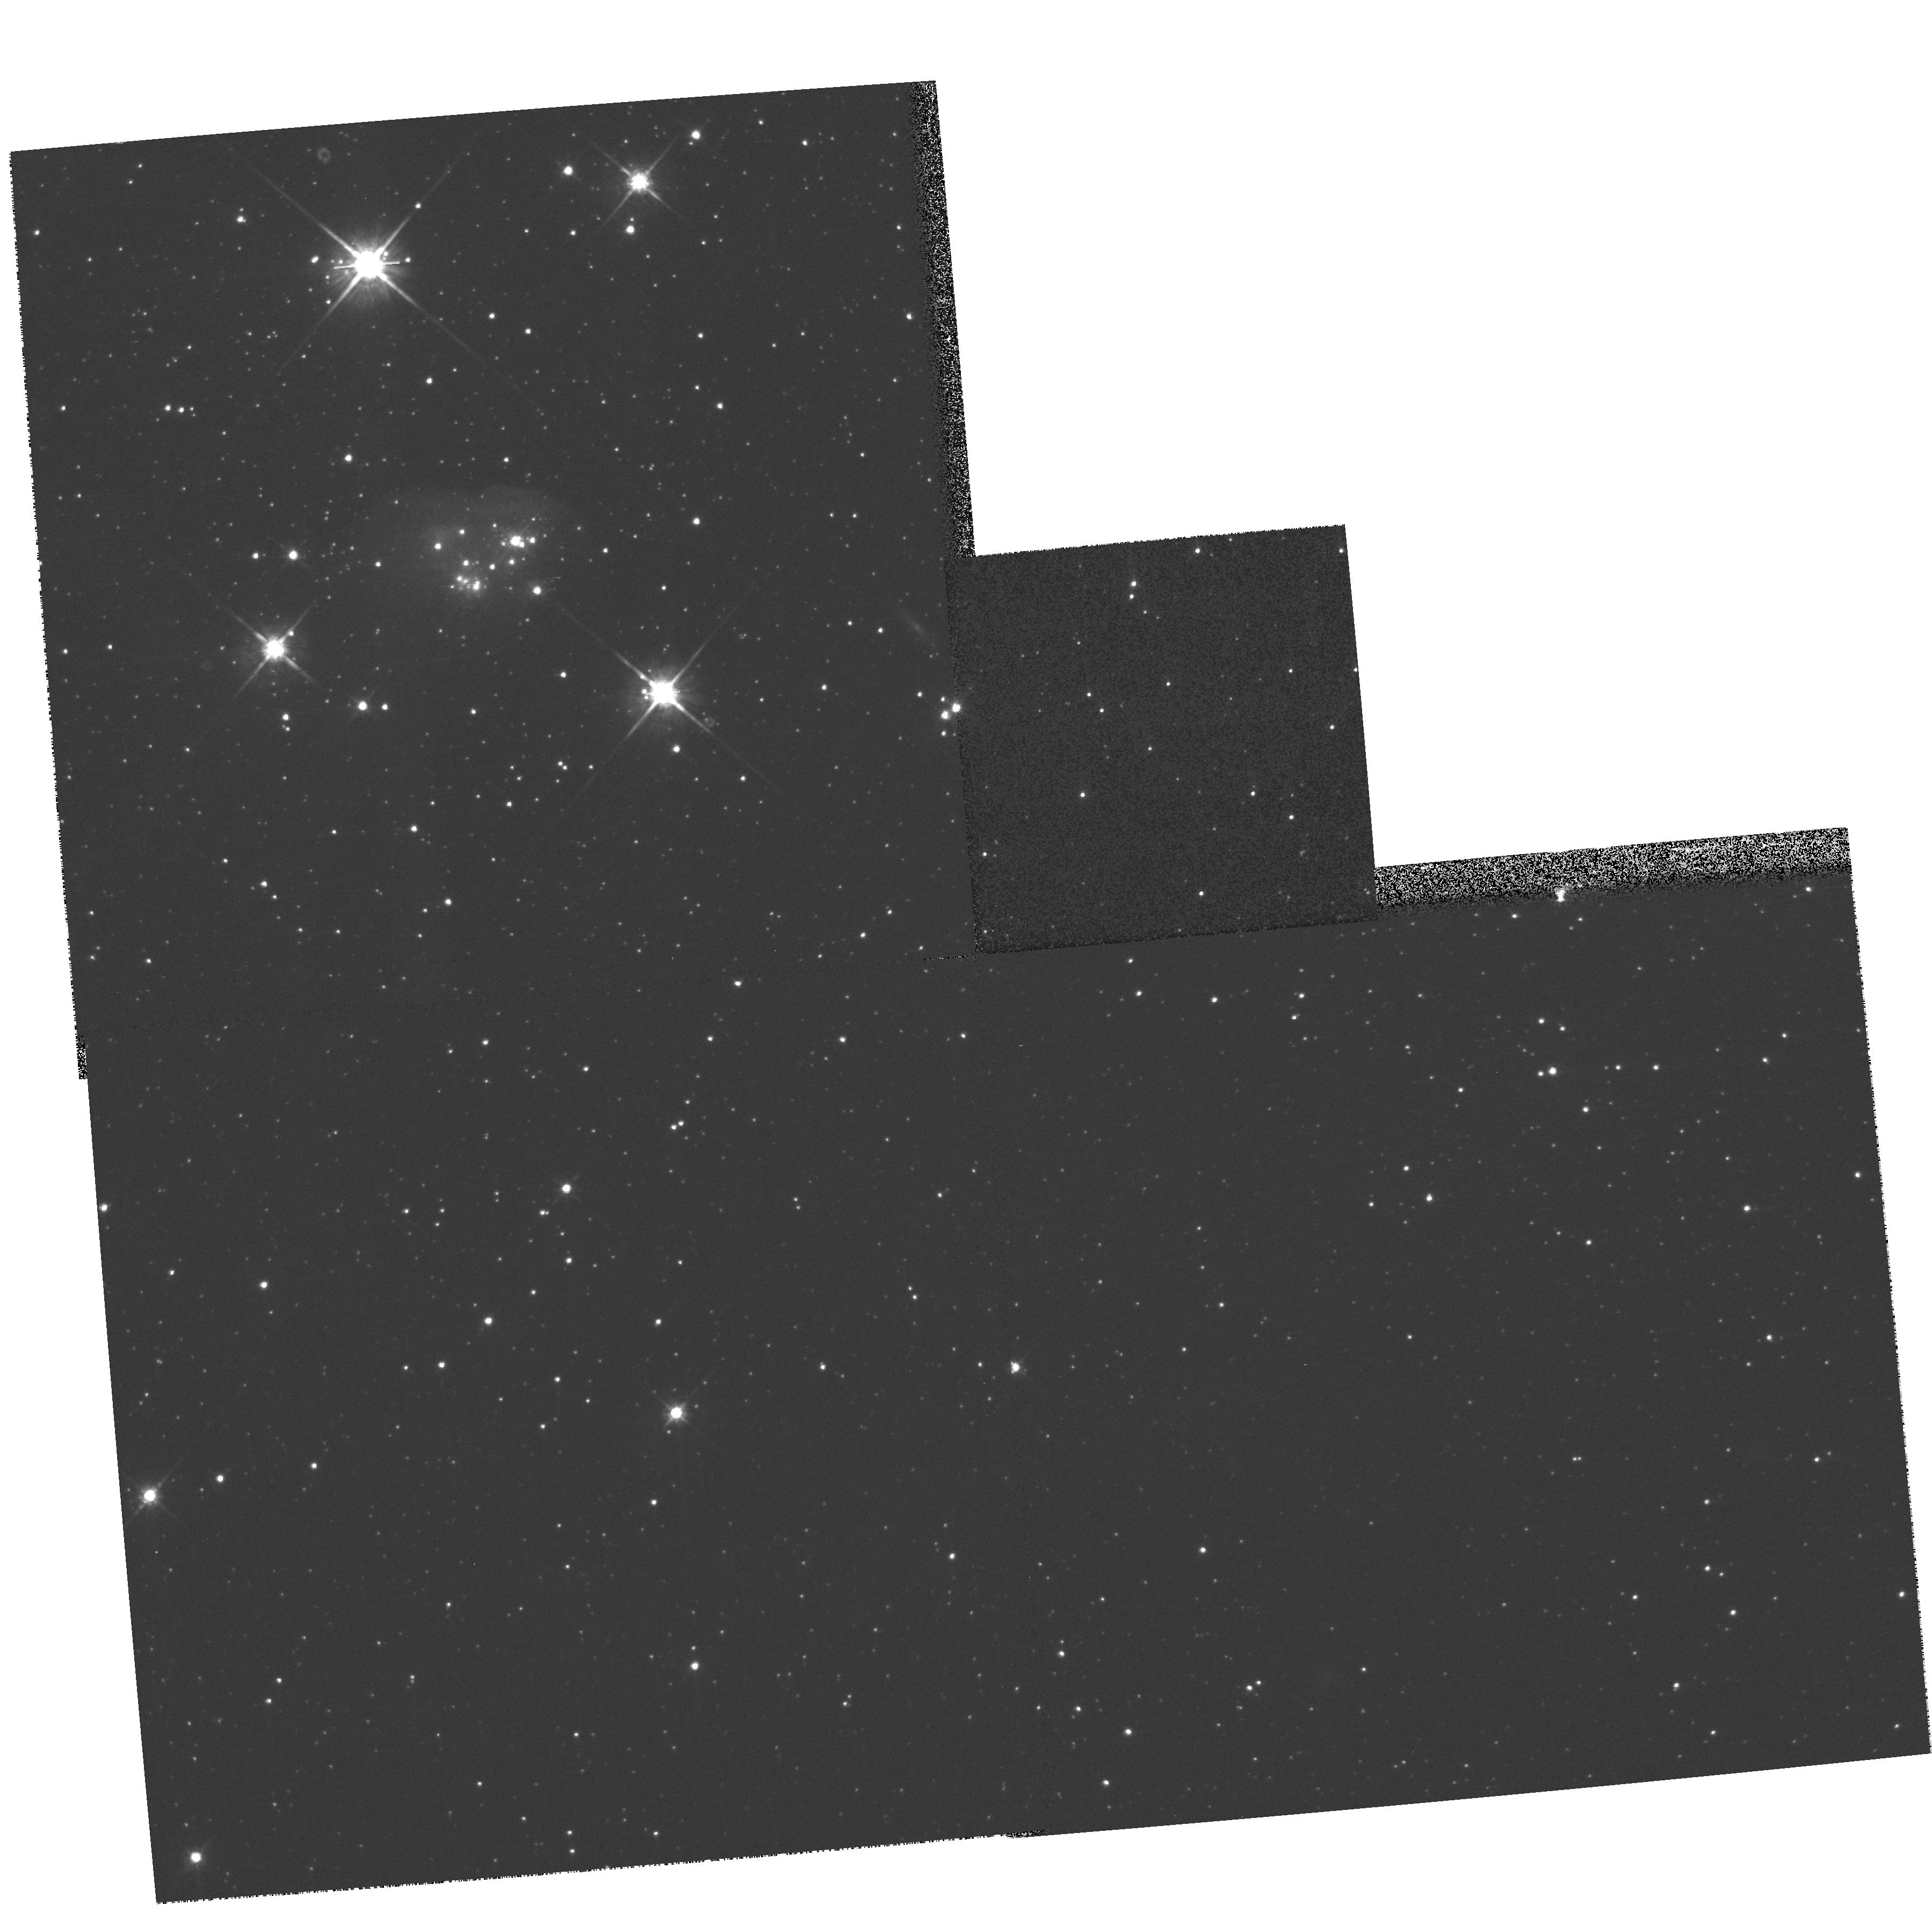
Target: DEM106. Instrument: WFPC2/PC. Filter: F814W. Exposure: 3 min. Observation ID: hst_8886_01_wfpc2_pc_f814w_u6hq01

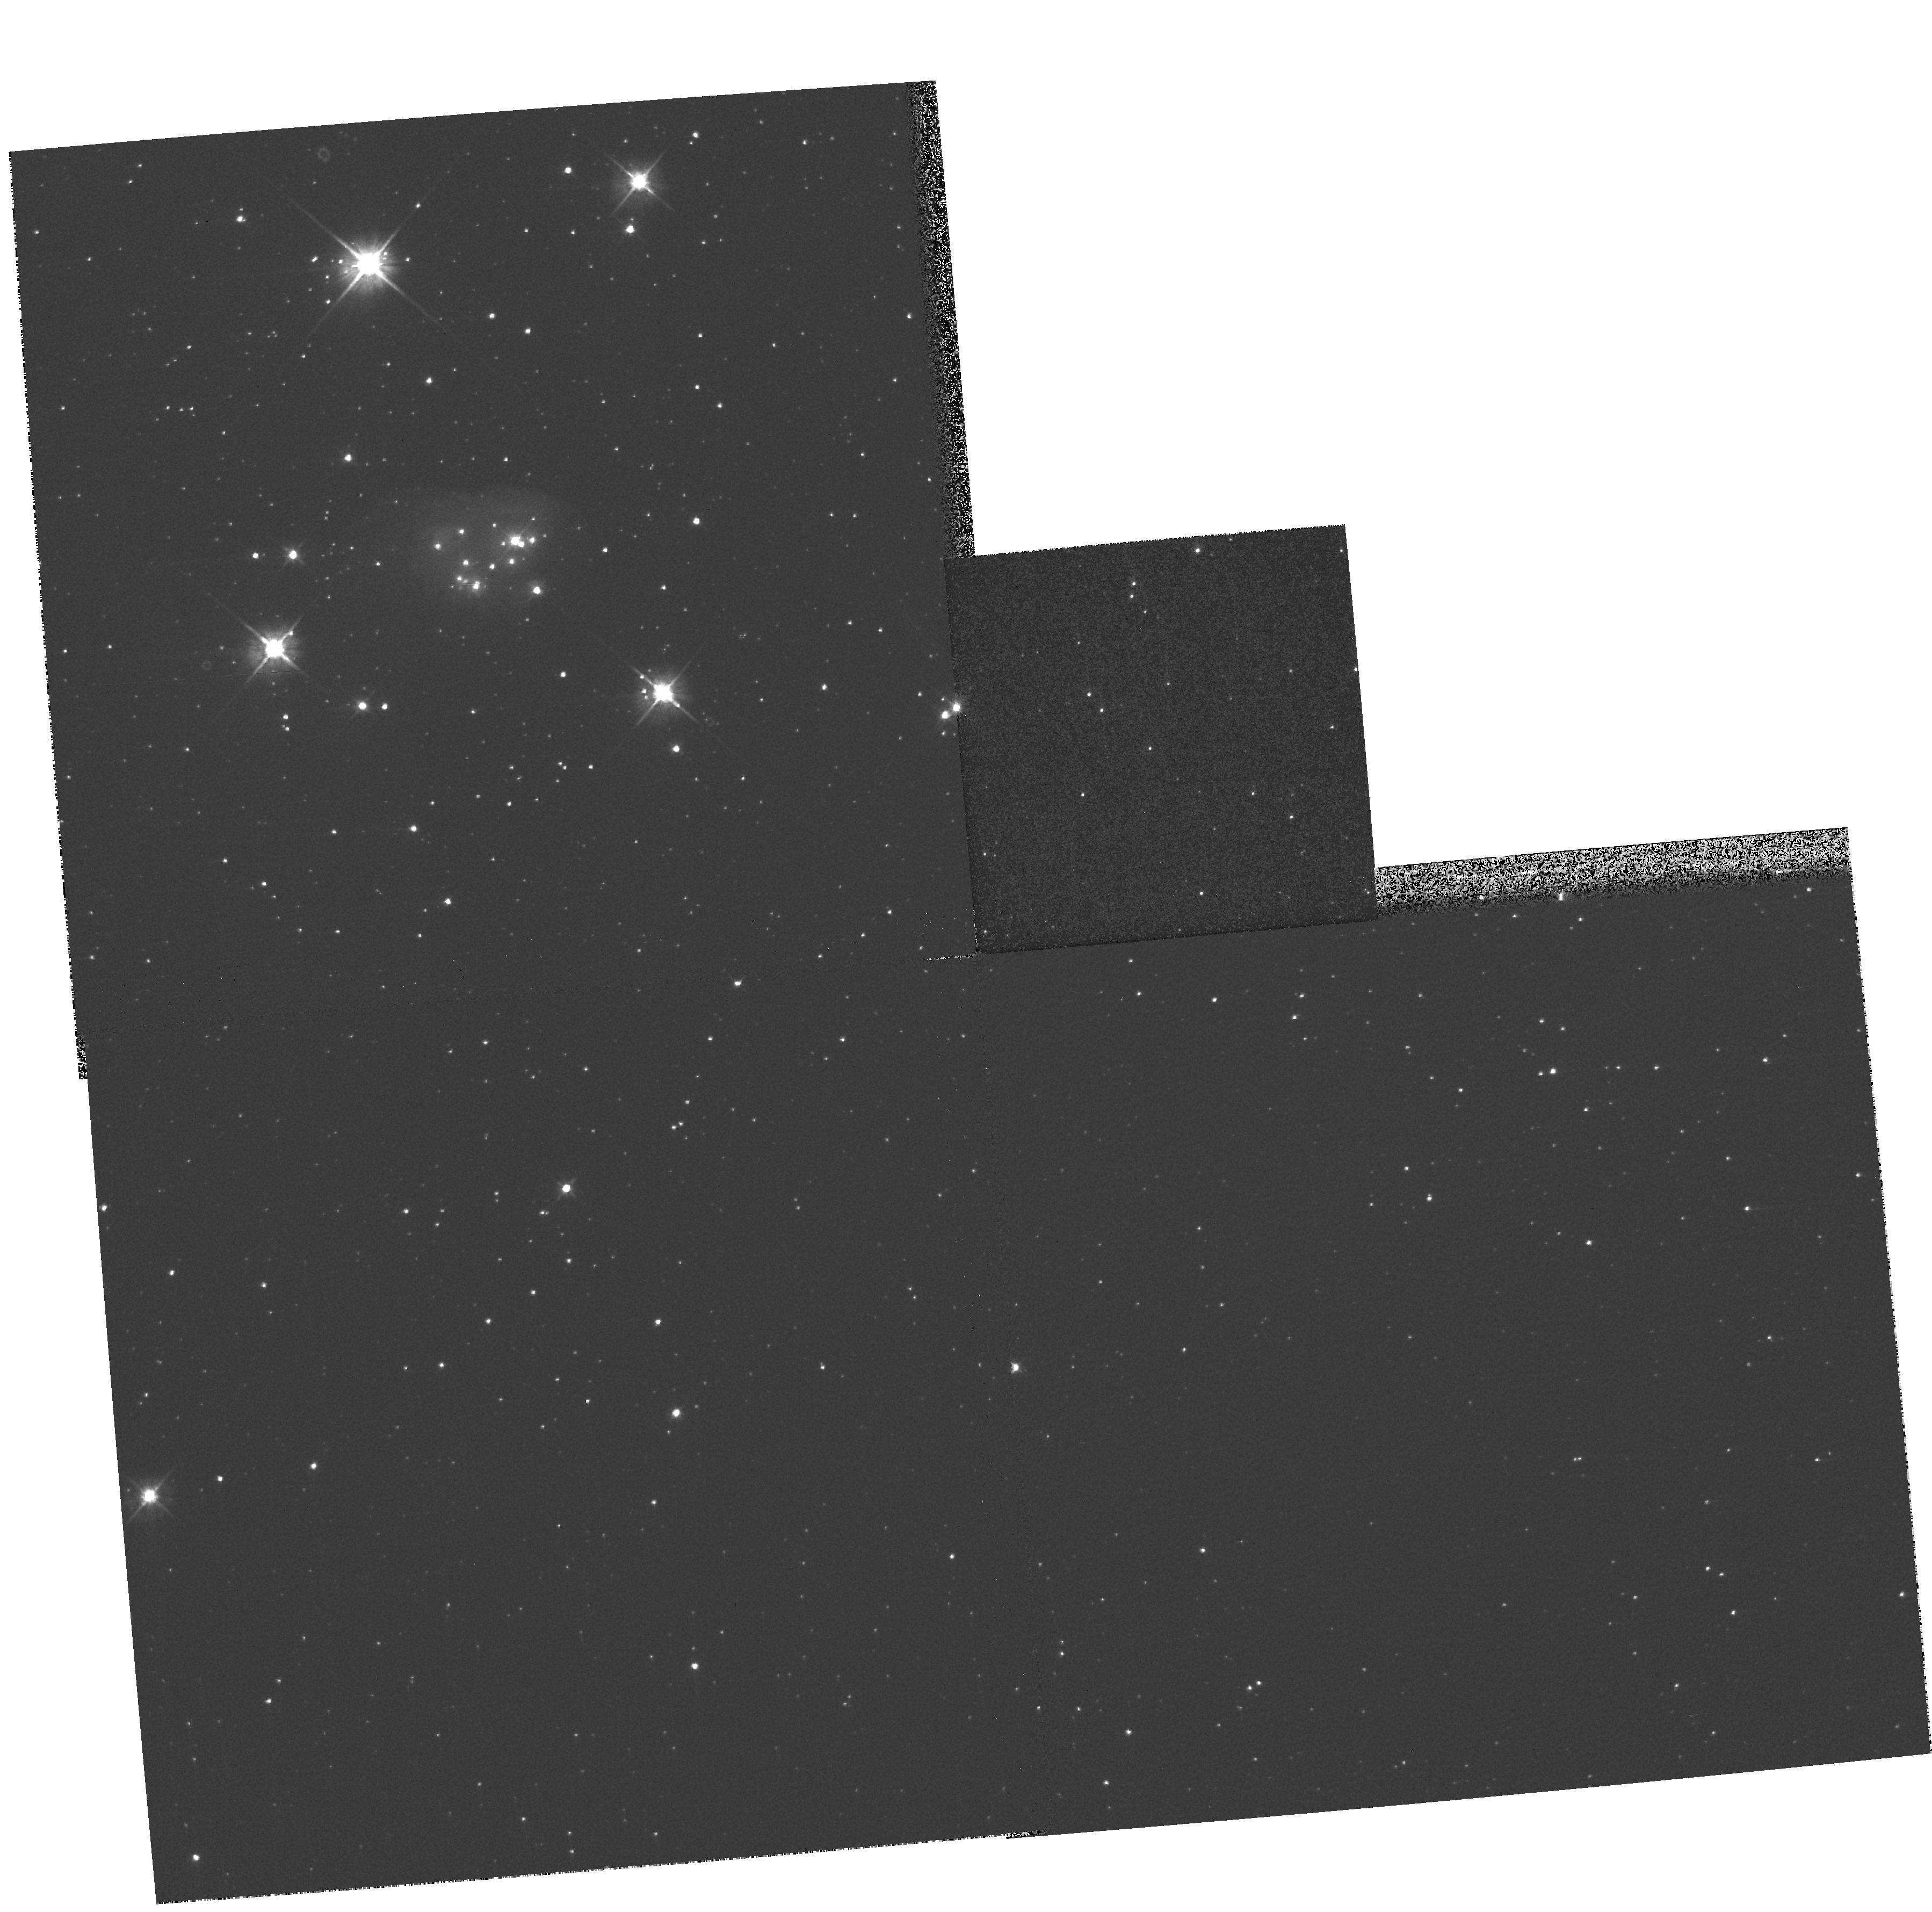
Target: DEM106. Instrument: WFPC2/PC. Filter: F555W. Exposure: 1 min. Observation ID: hst_8886_01_wfpc2_pc_f555w_u6hq01

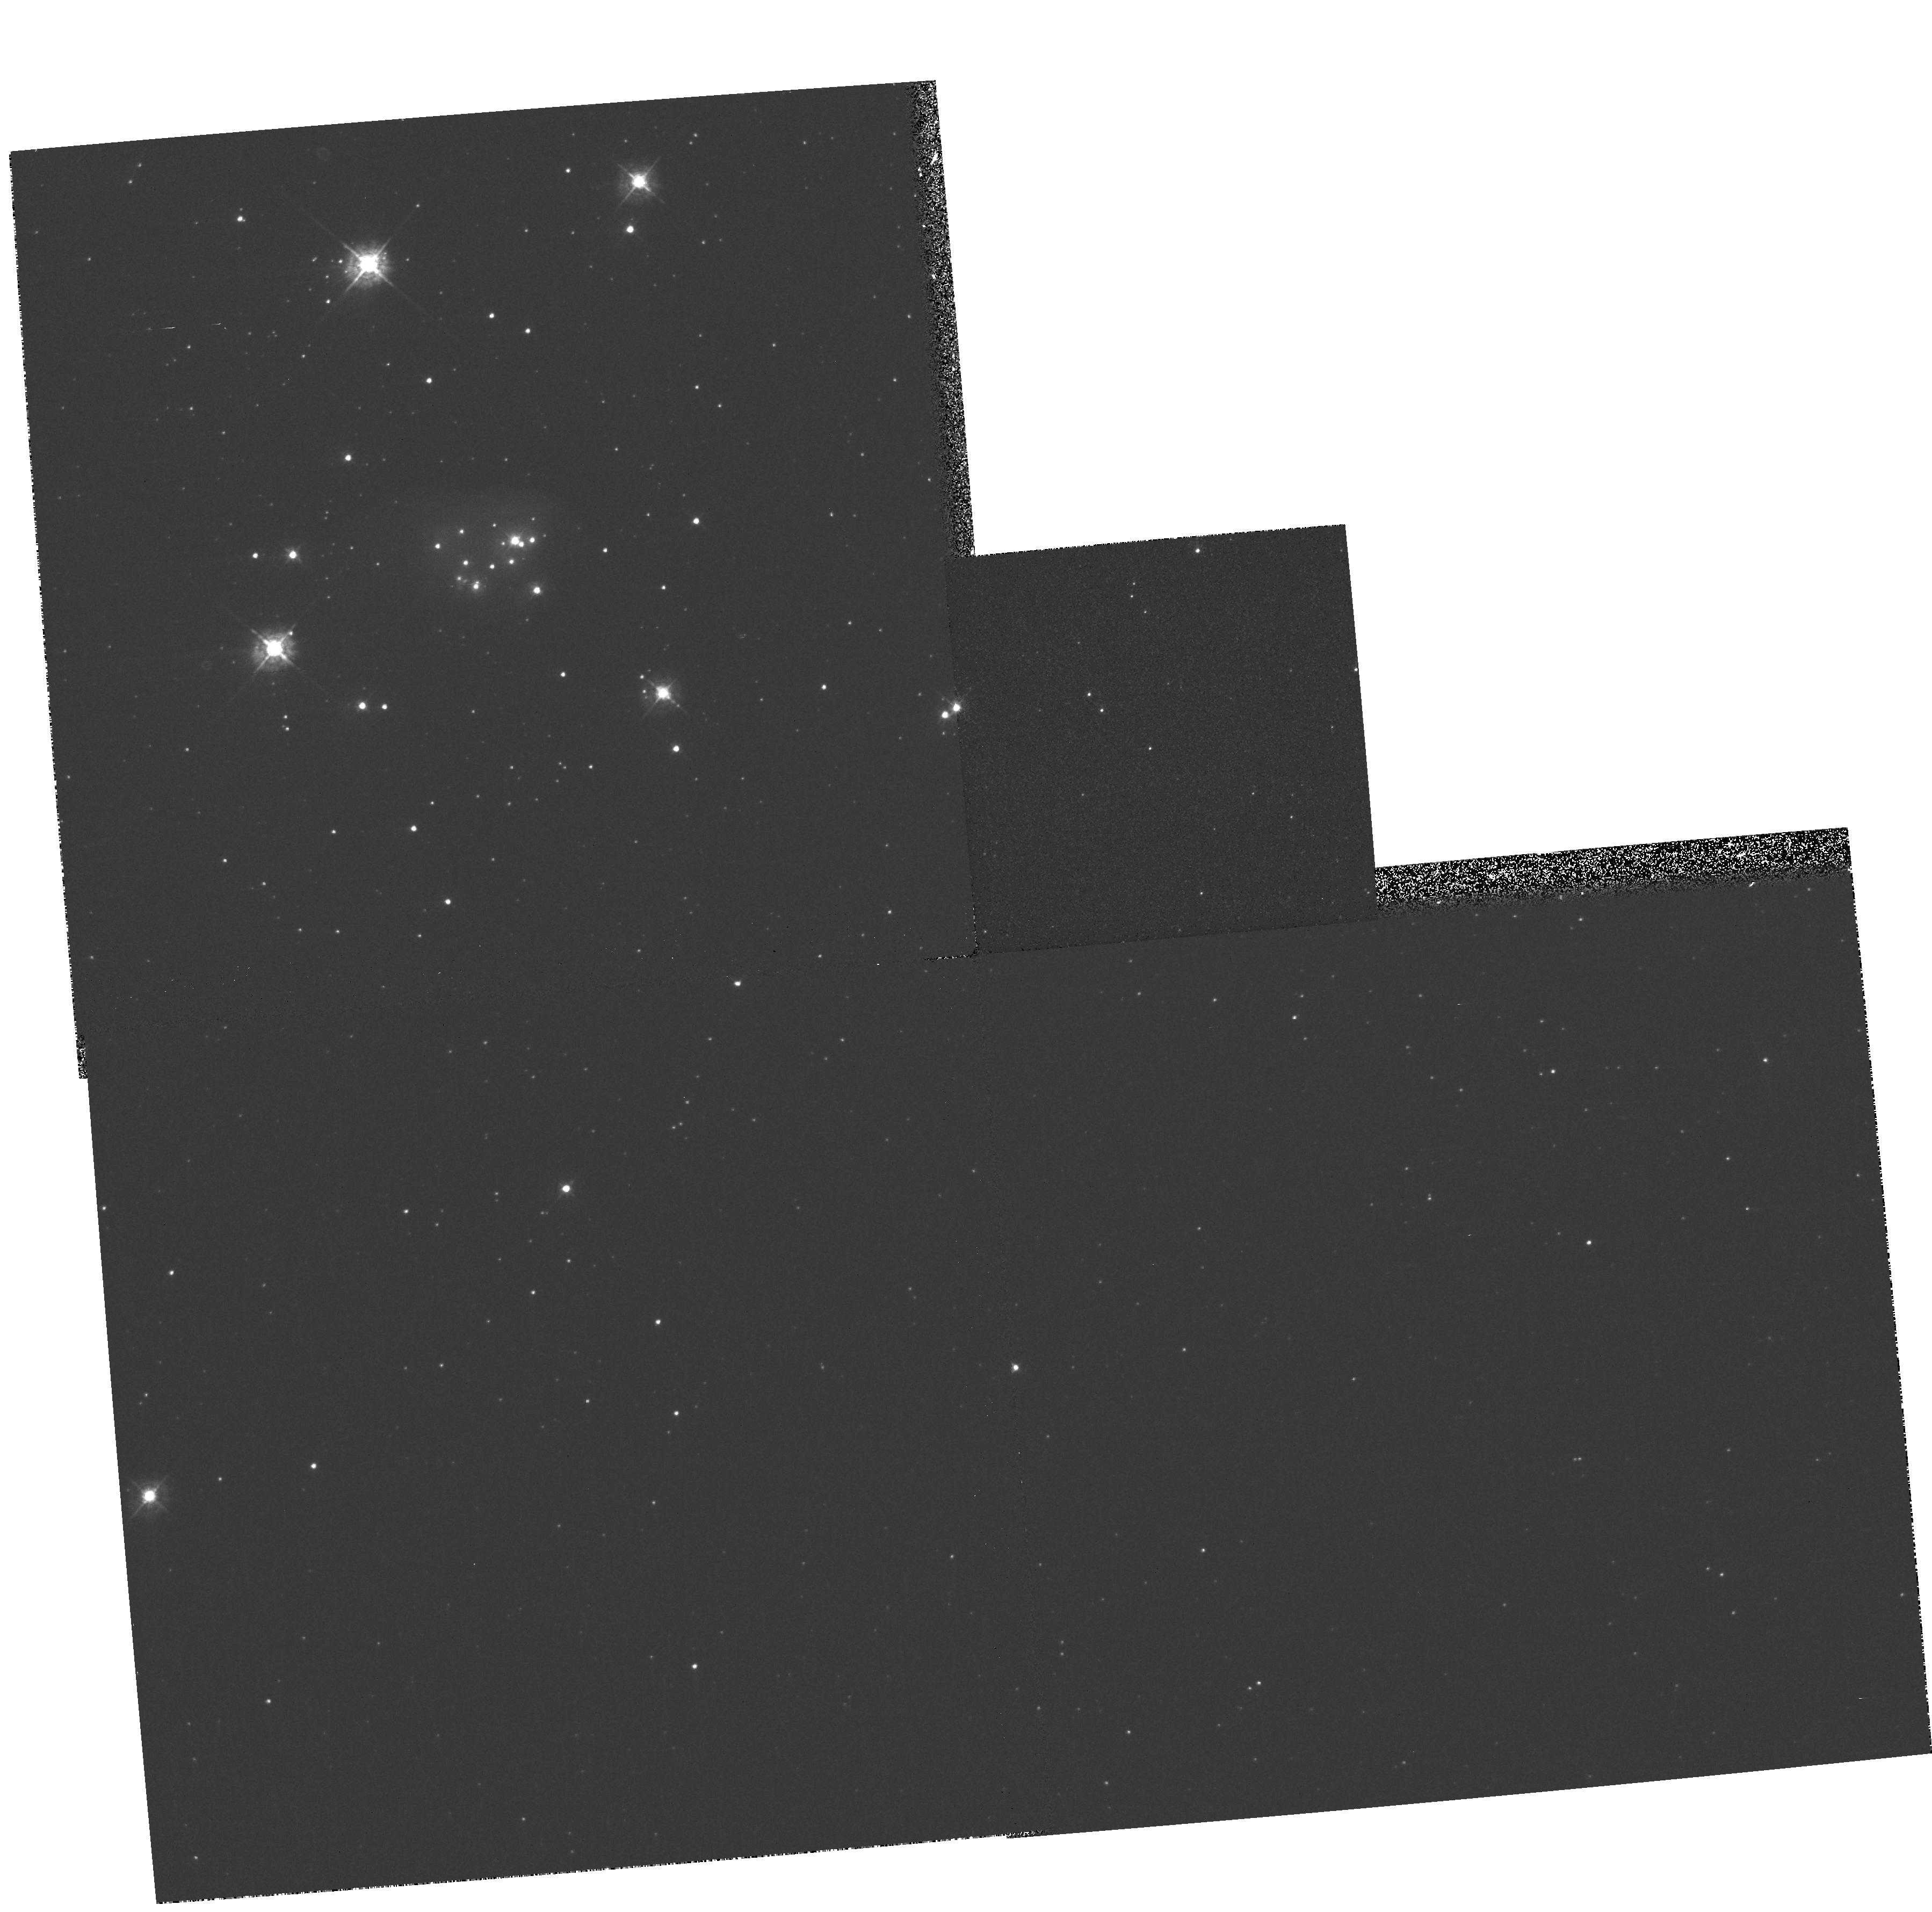
Target: DEM106. Instrument: WFPC2/PC. Filter: F439W. Exposure: 5 min. Observation ID: hst_8886_01_wfpc2_pc_f439w_u6hq01

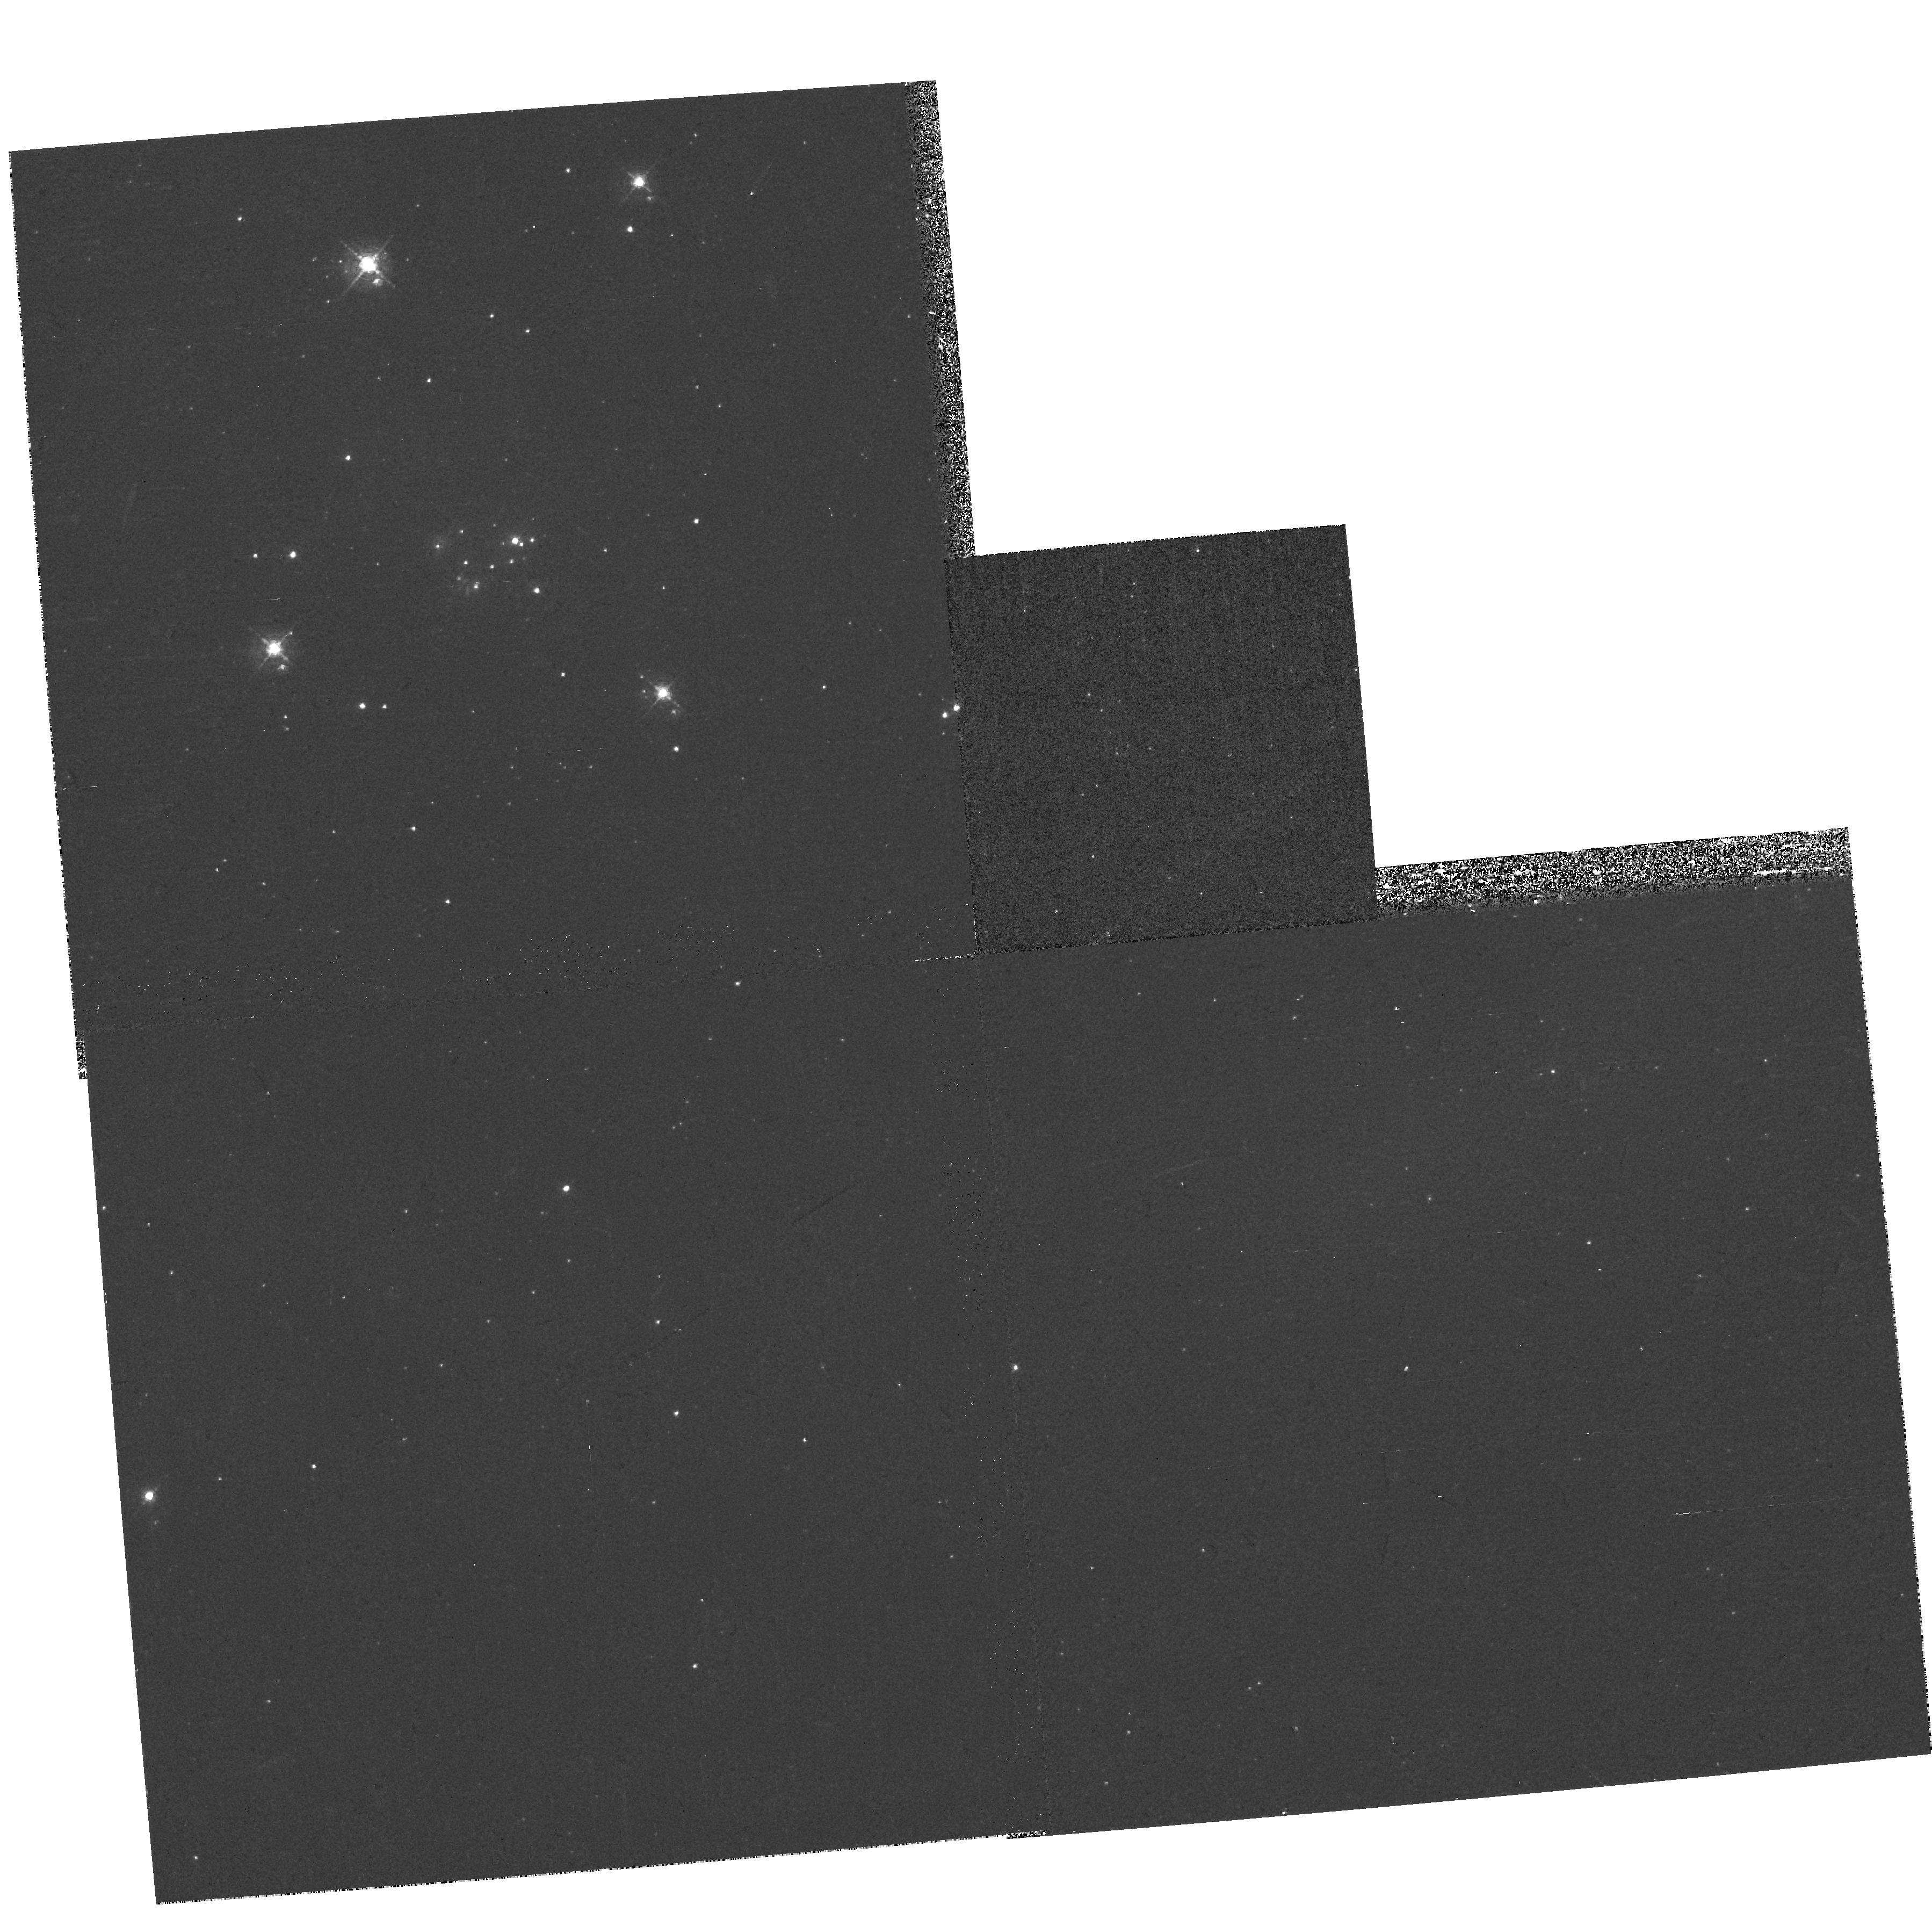
Target: DEM106. Instrument: WFPC2/PC. Filter: F502N. Exposure: 17 min. Observation ID: hst_8886_01_wfpc2_pc_f502n_u6hq01

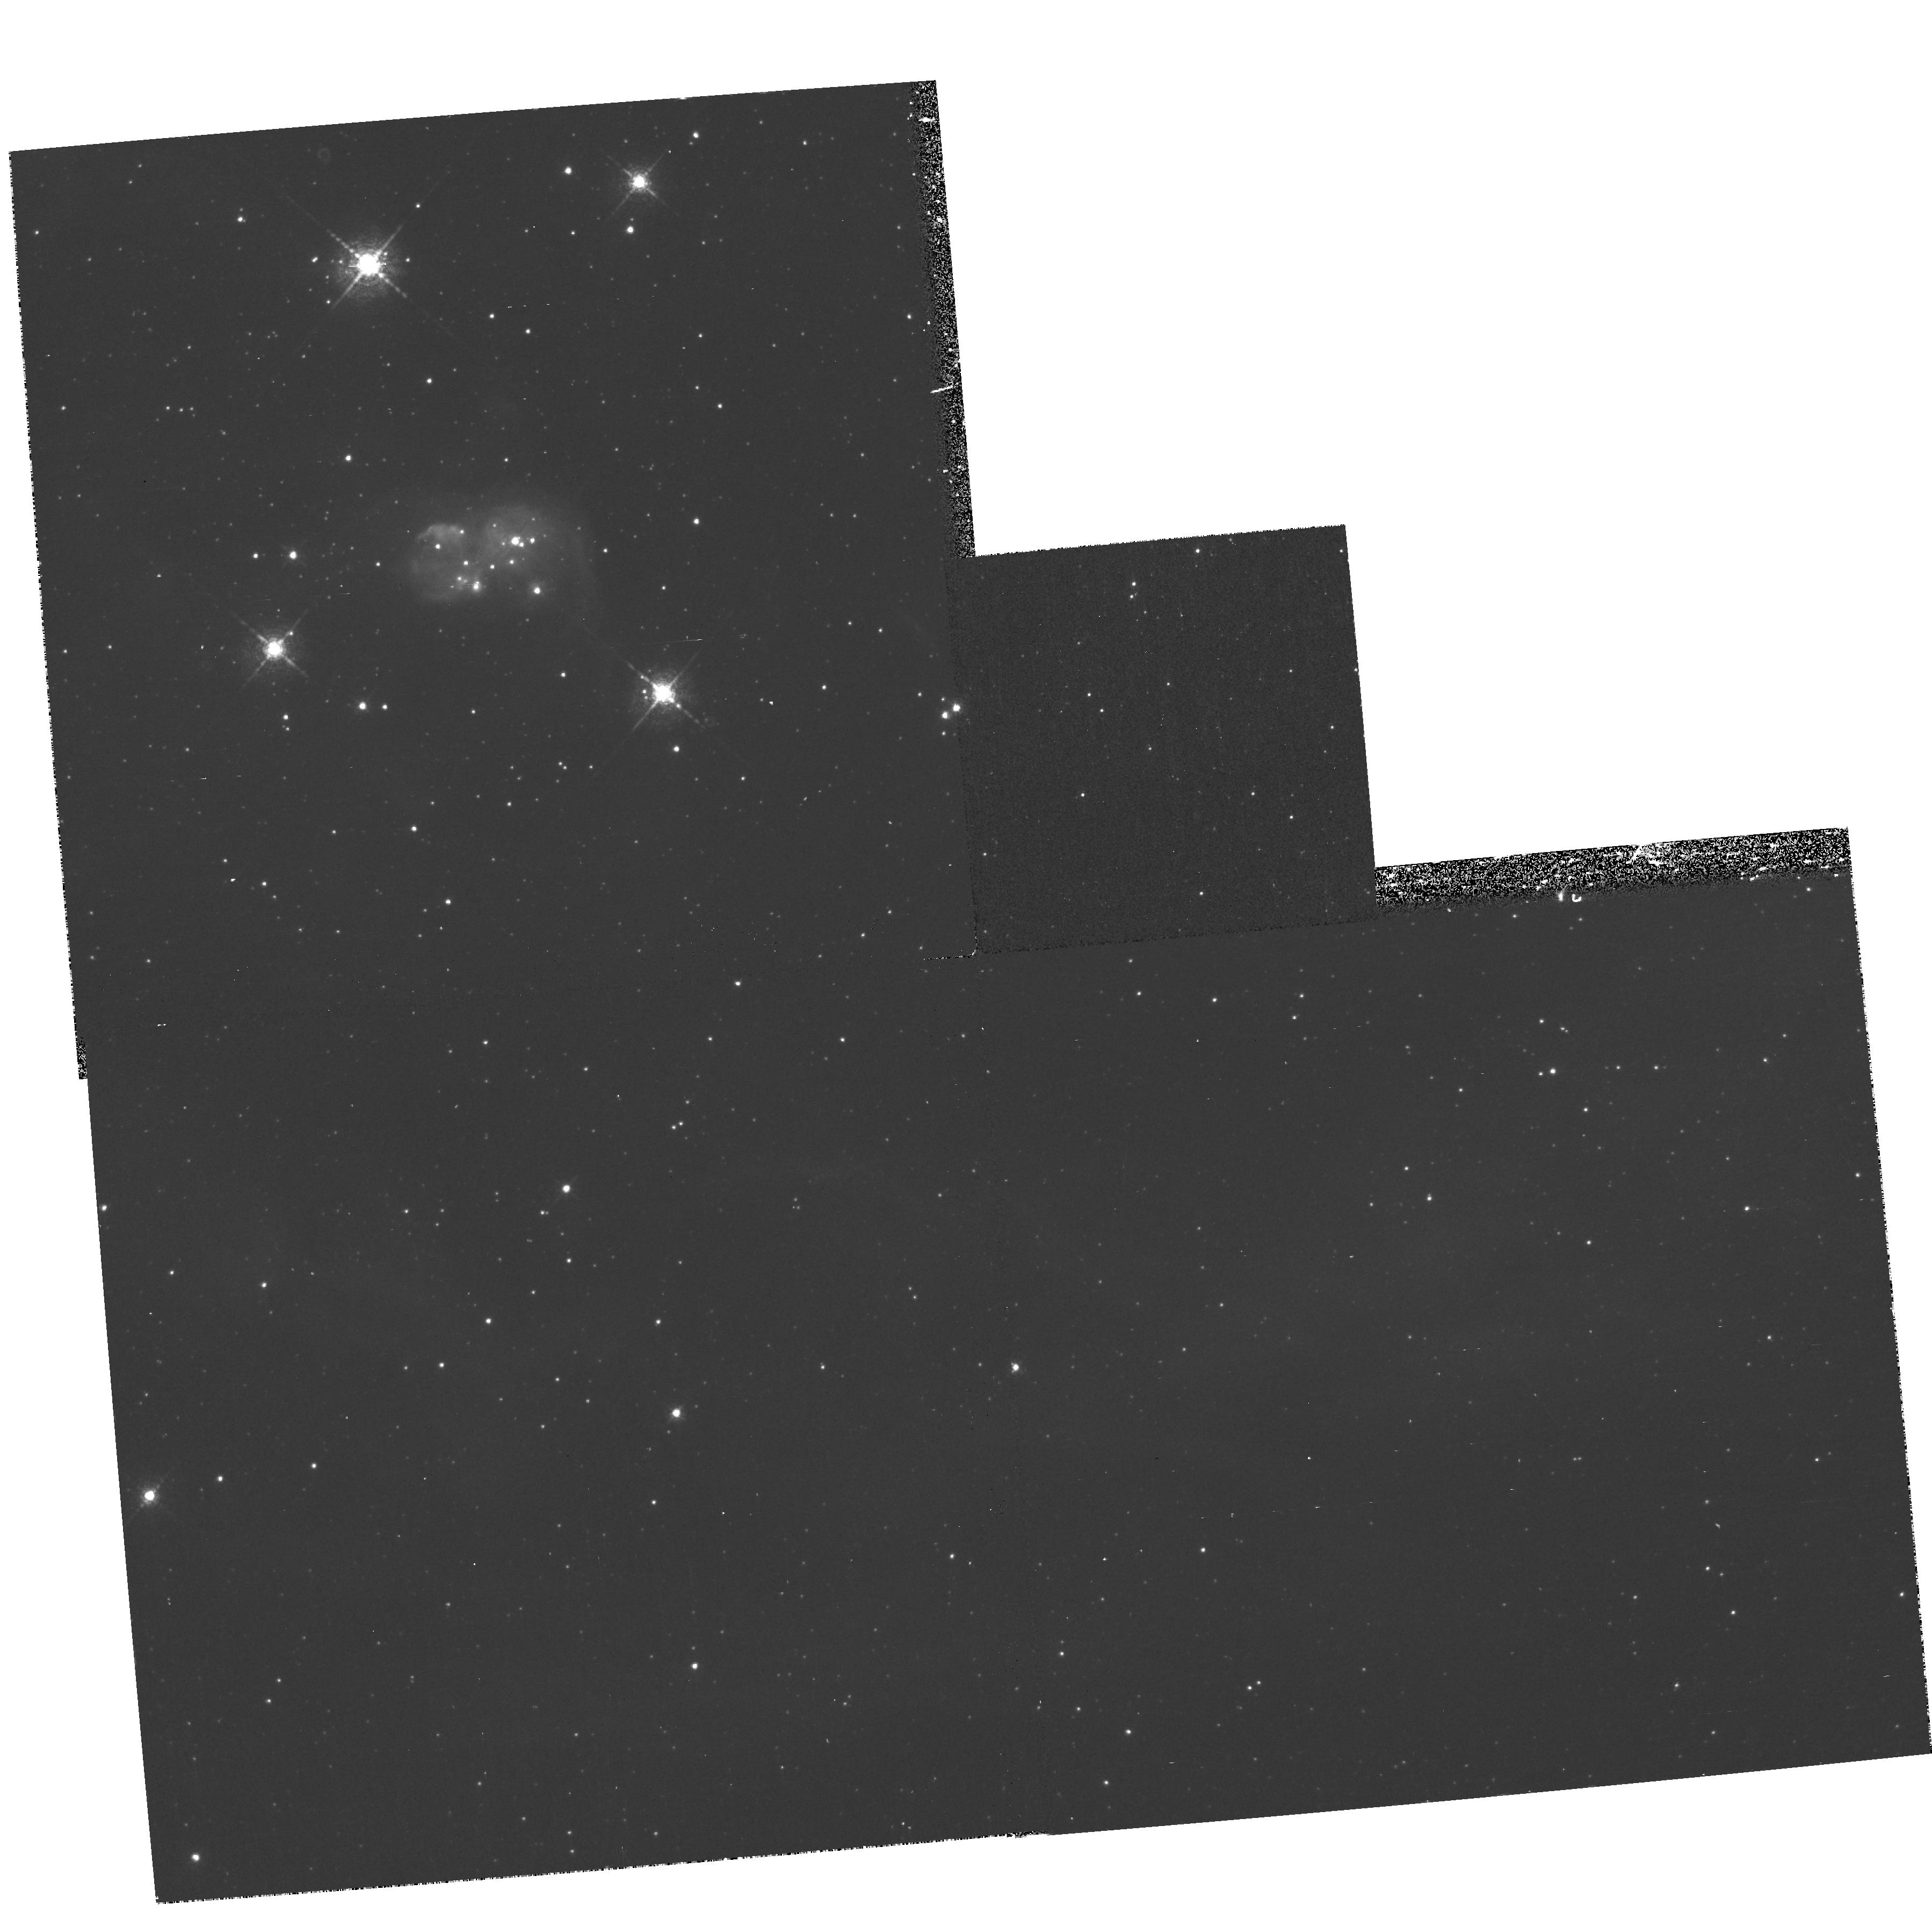
Target: DEM106. Instrument: WFPC2/PC. Filter: F673N. Exposure: 37 min. Observation ID: hst_8886_01_wfpc2_pc_f673n_u6hq01

Hubble Heritage Observations of DEM 106 (PI: Noll, Keith S.)

Hubble Heritage observations of DEM L106 in the Large Magellanic Cloud. The nebular complex hosts the OB association LH 38, whose dominant star is a massive, evolved, B[e] star, S22. The target area shows the strong stellar wind from S22 apparently impacting the HII region knots hosting two young B stars. These knots are emission nebulae, ionized primarily by the B stars; whereas the halo enshrouding them is a reflection nebula, scattering the light from S22. Surrounding stars of LH 38 and the LMC field form the backdrop. These observations are taken to match previous archival data of DEM L106 (WFPC2: F656N from Proposal 6698, PI: You-Hua Chu). All data will be presented as a color image on the Hubble Heritage Project Website.